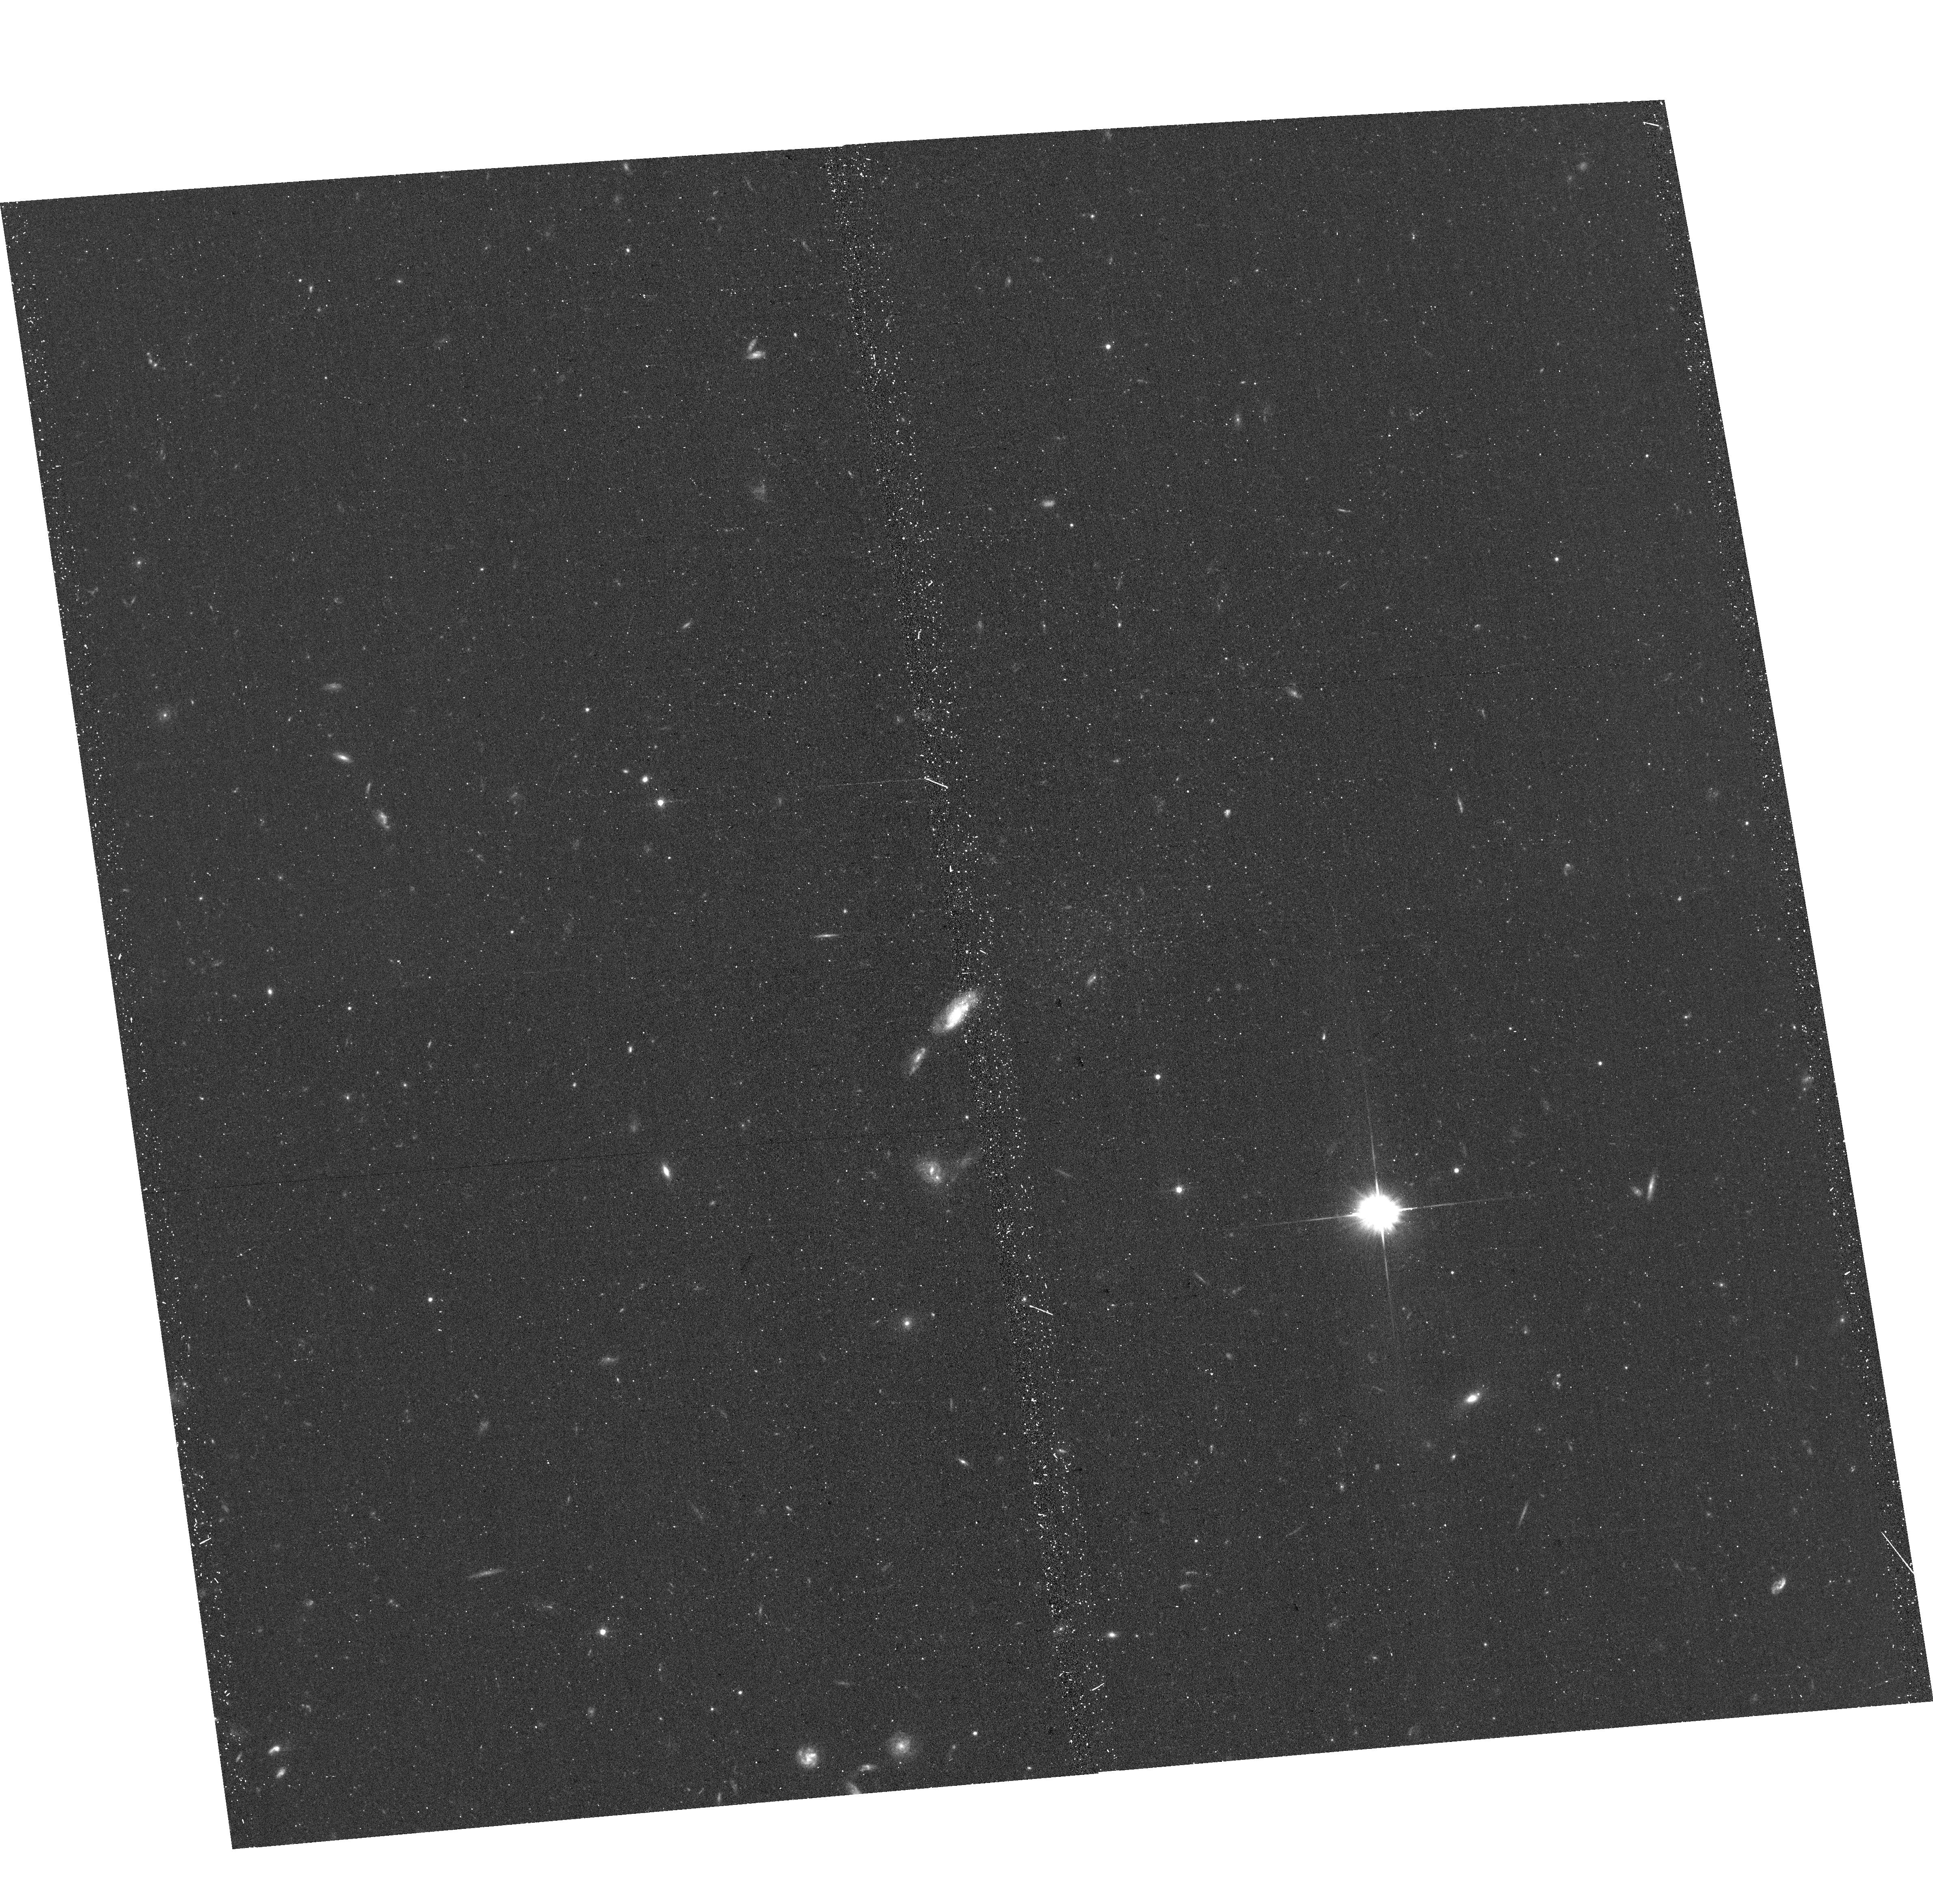
Target: OBJ-125206+221556. Instrument: ACS/WFC. Filter: F606W. Exposure: 17 min. Observation ID: hst_17158_42_acs_wfc_f606w_jez442

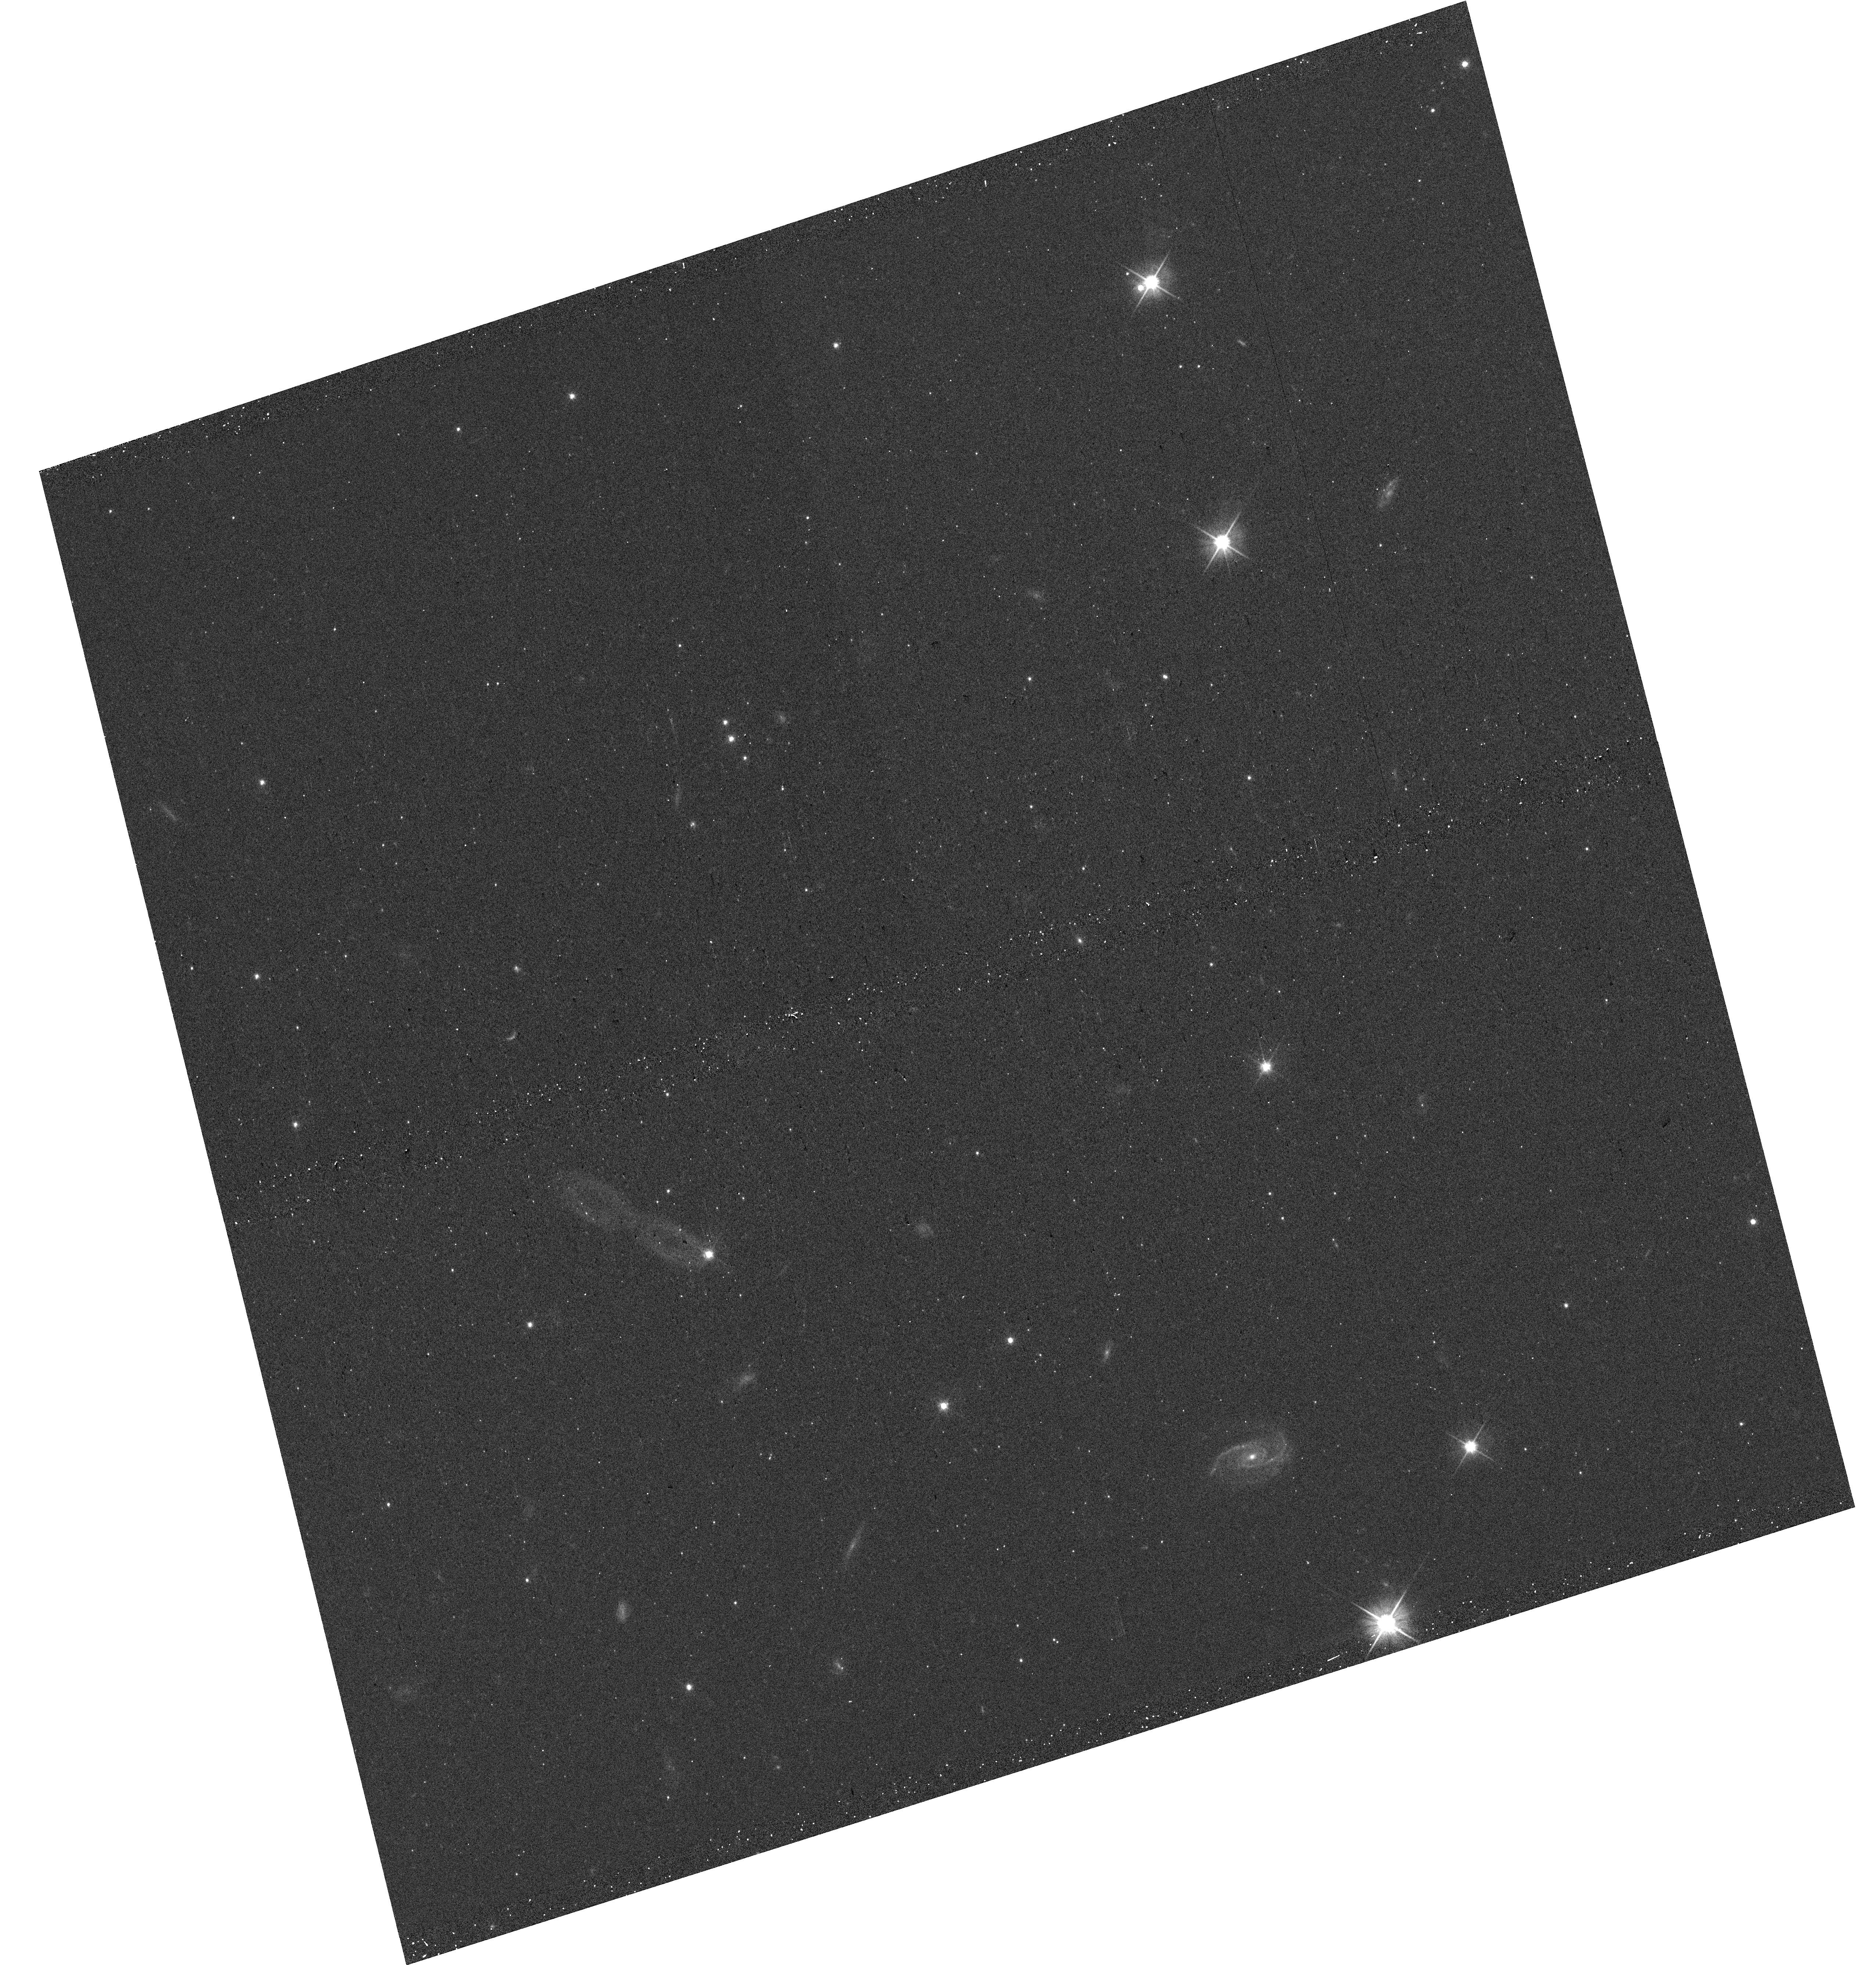
Target: OBJ-004300+435519. Instrument: WFC3/UVIS. Filter: F606W. Exposure: 5 min. Observation ID: hst_17158_50_wfc3_uvis_f606w_iez450

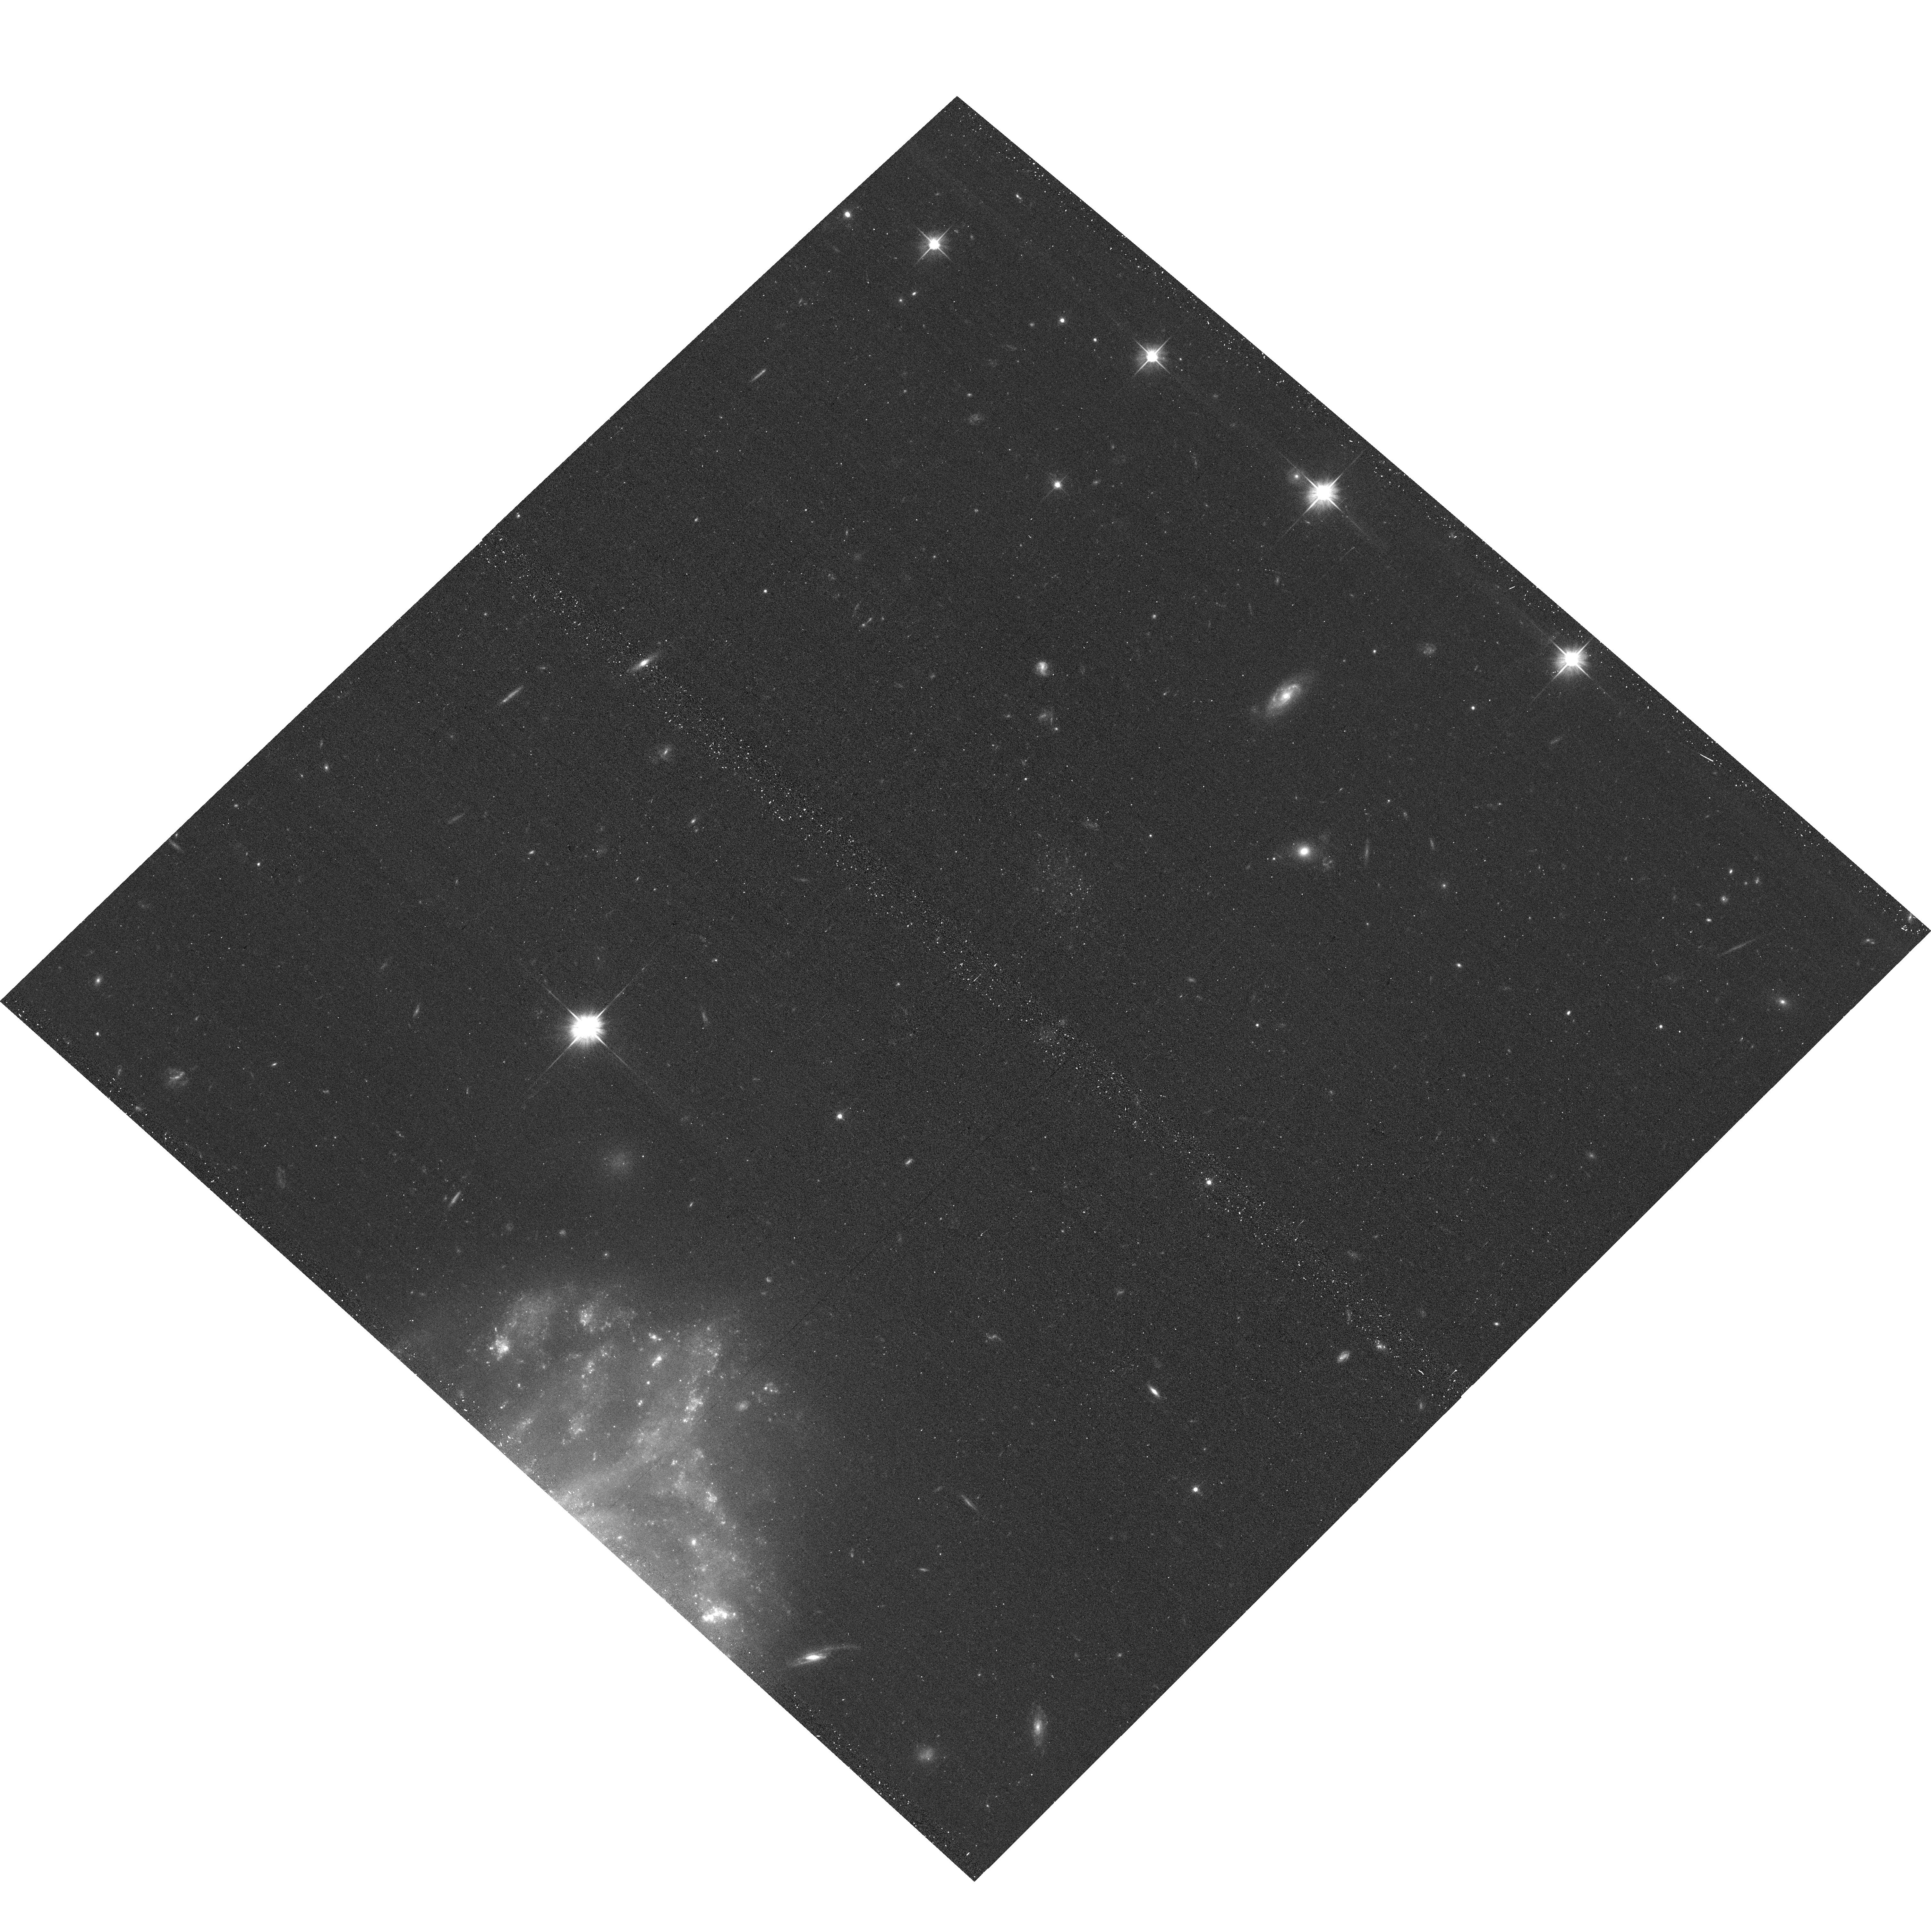
Target: M81-DWJ0954+6821. Instrument: ACS/WFC. Filter: F606W. Exposure: 14 min. Observation ID: hst_17158_14_acs_wfc_f606w_jez414

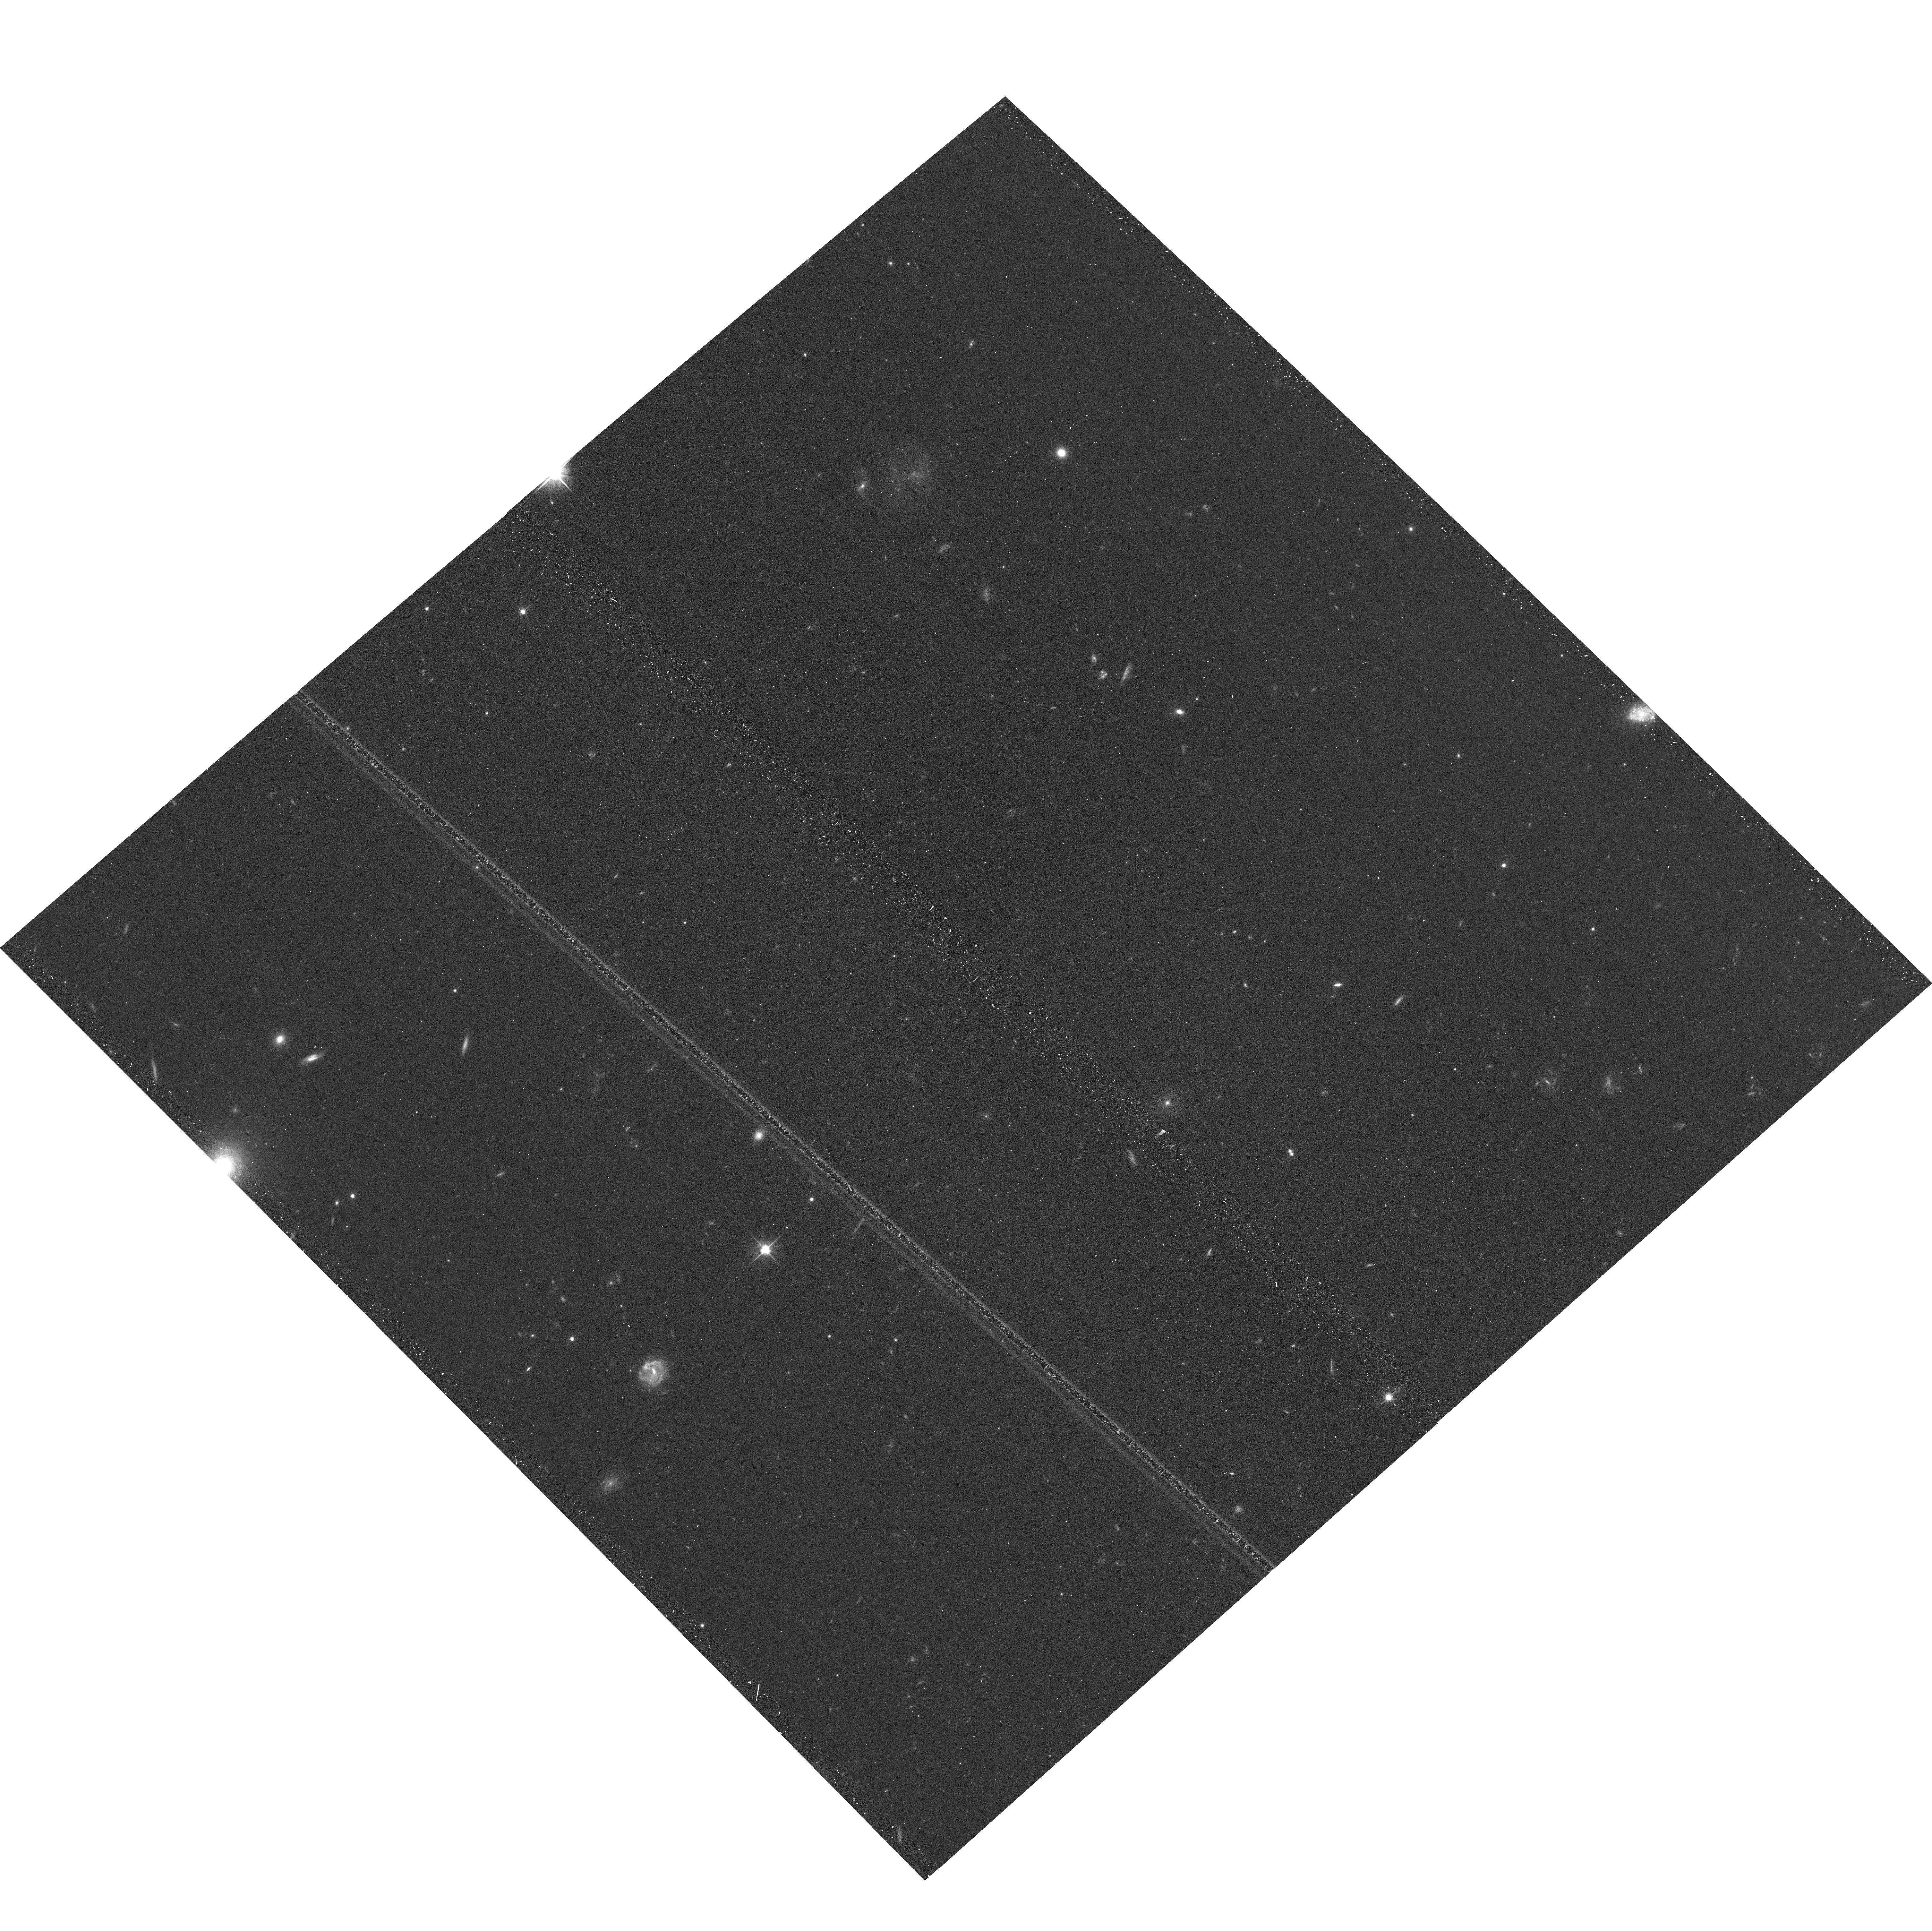
Target: M81-D1005+68. Instrument: ACS/WFC. Filter: F606W. Exposure: 13 min. Observation ID: hst_17158_11_acs_wfc_f606w_jez411

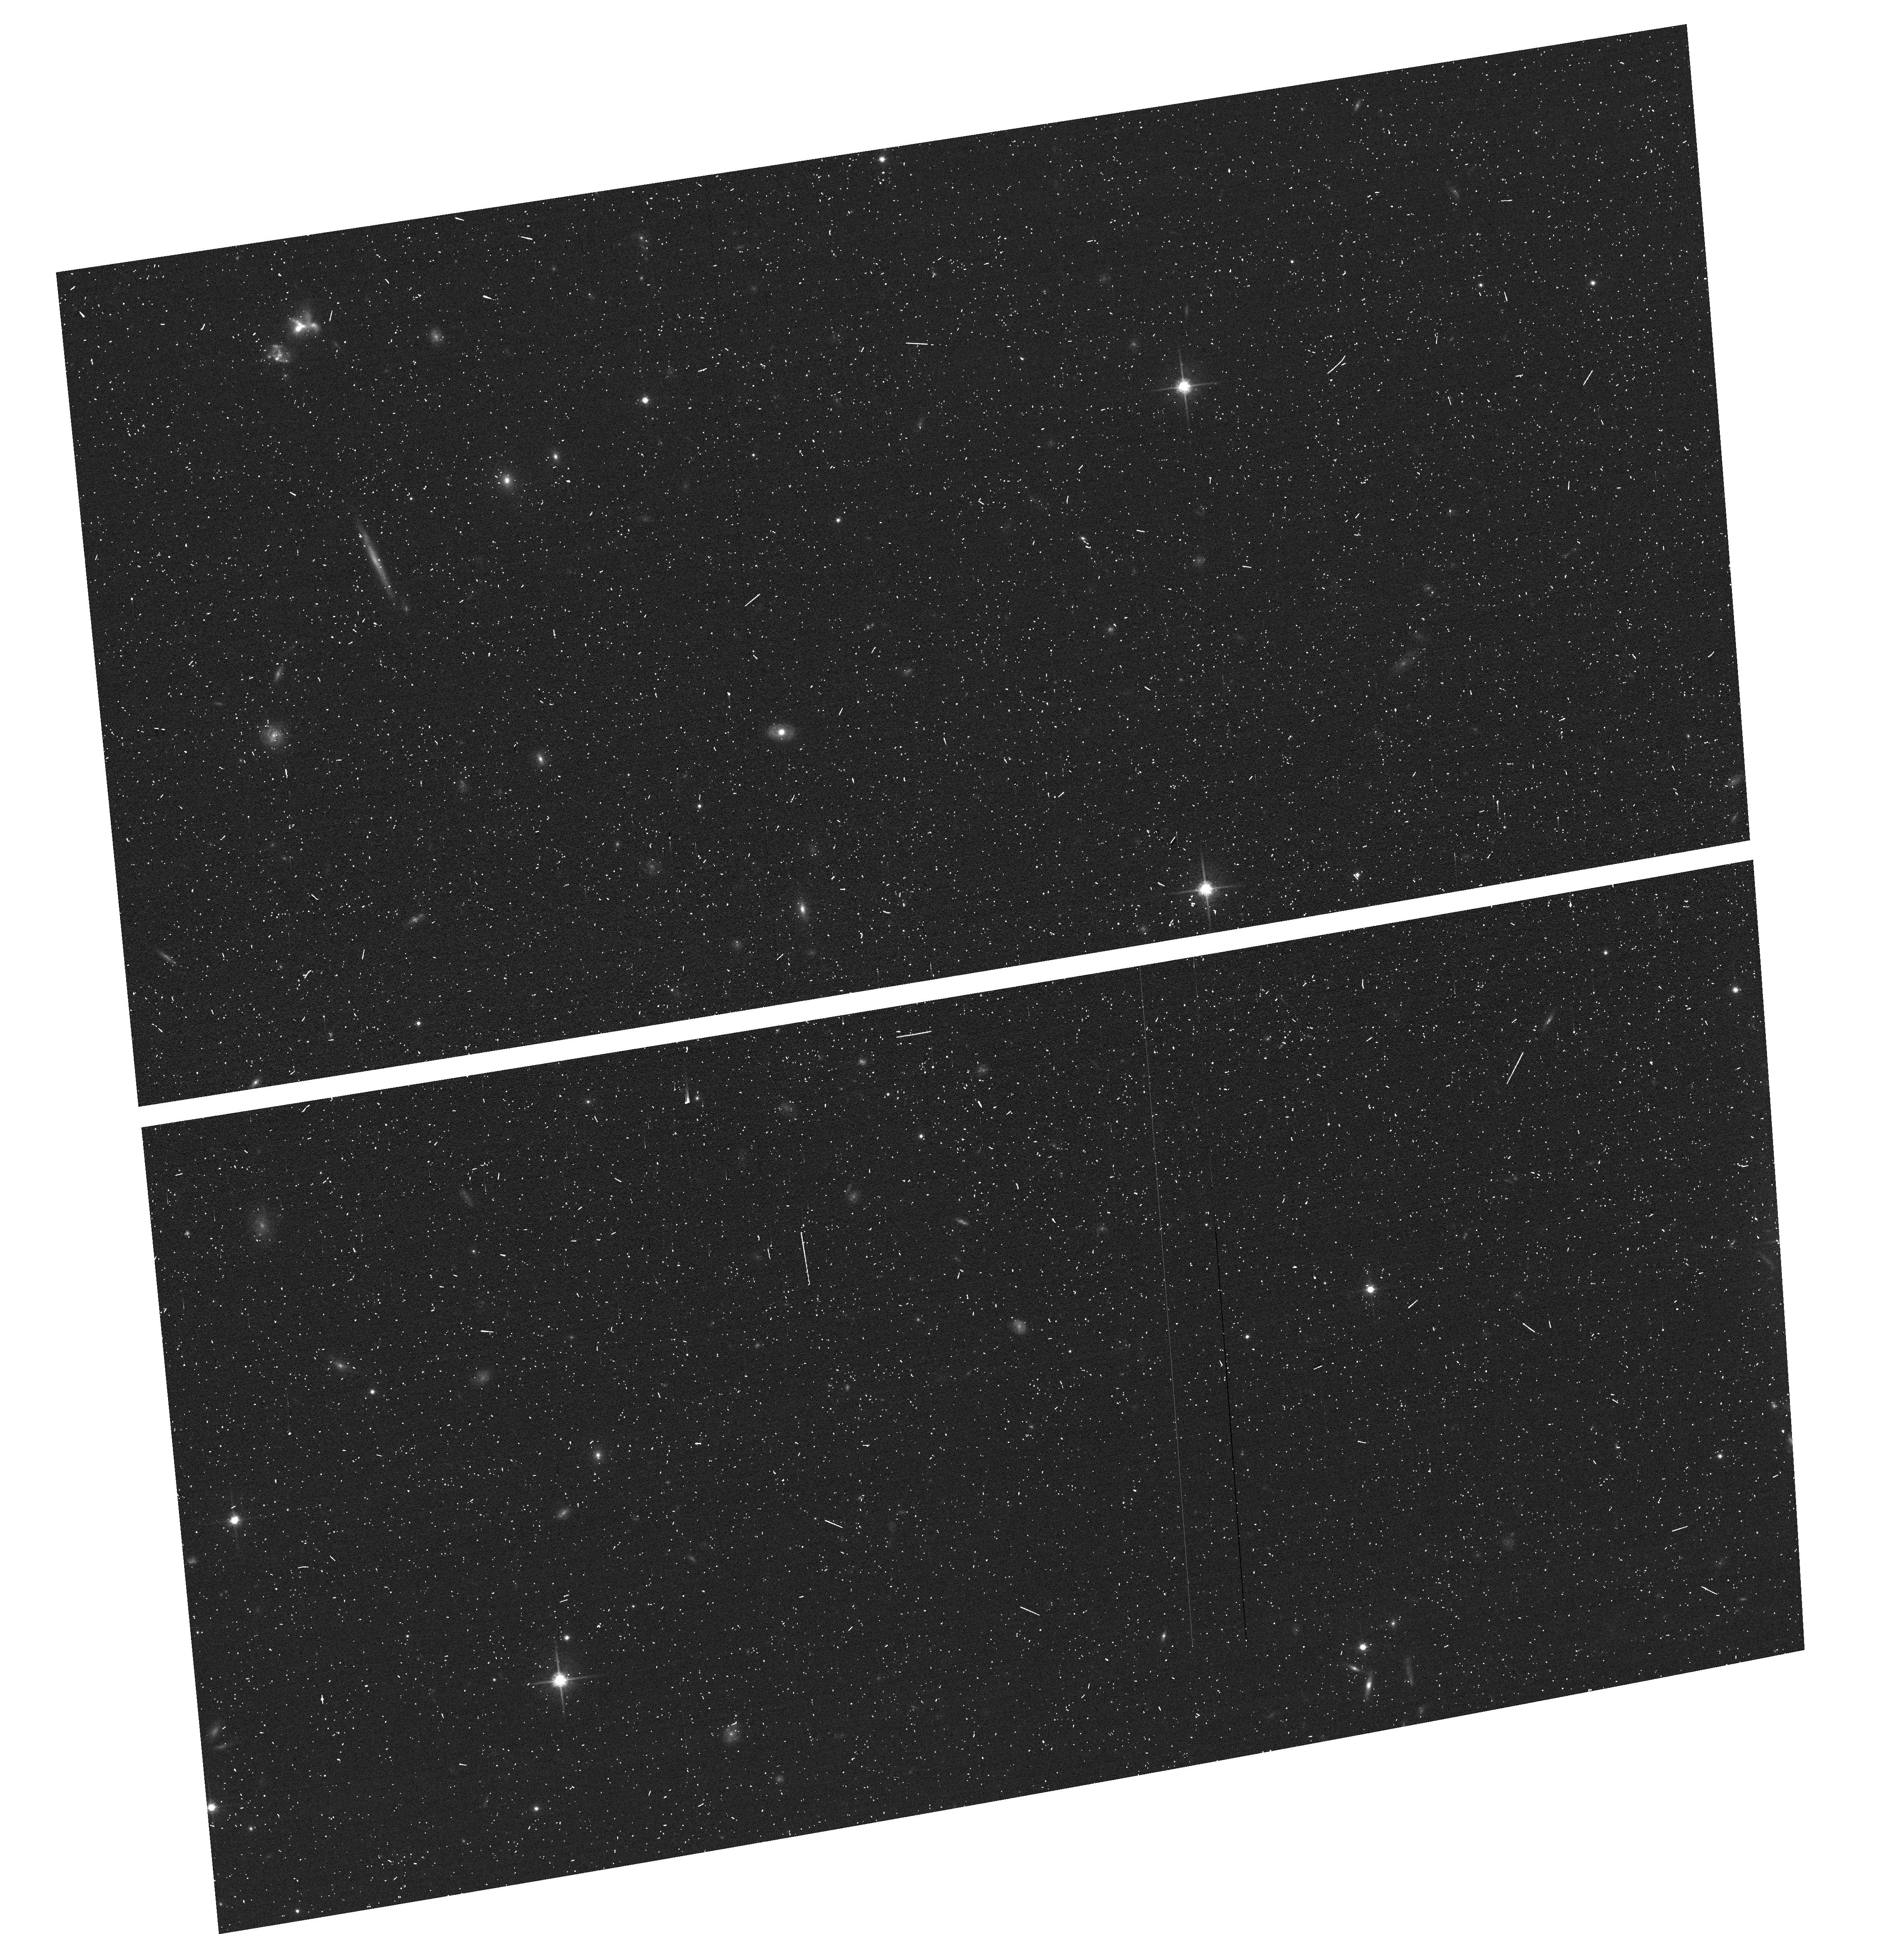
Target: OBJ-013718+305403. Instrument: ACS/WFC. Filter: F814W. Exposure: 6 min. Observation ID: hst_17158_55_acs_wfc_f814w_jez455

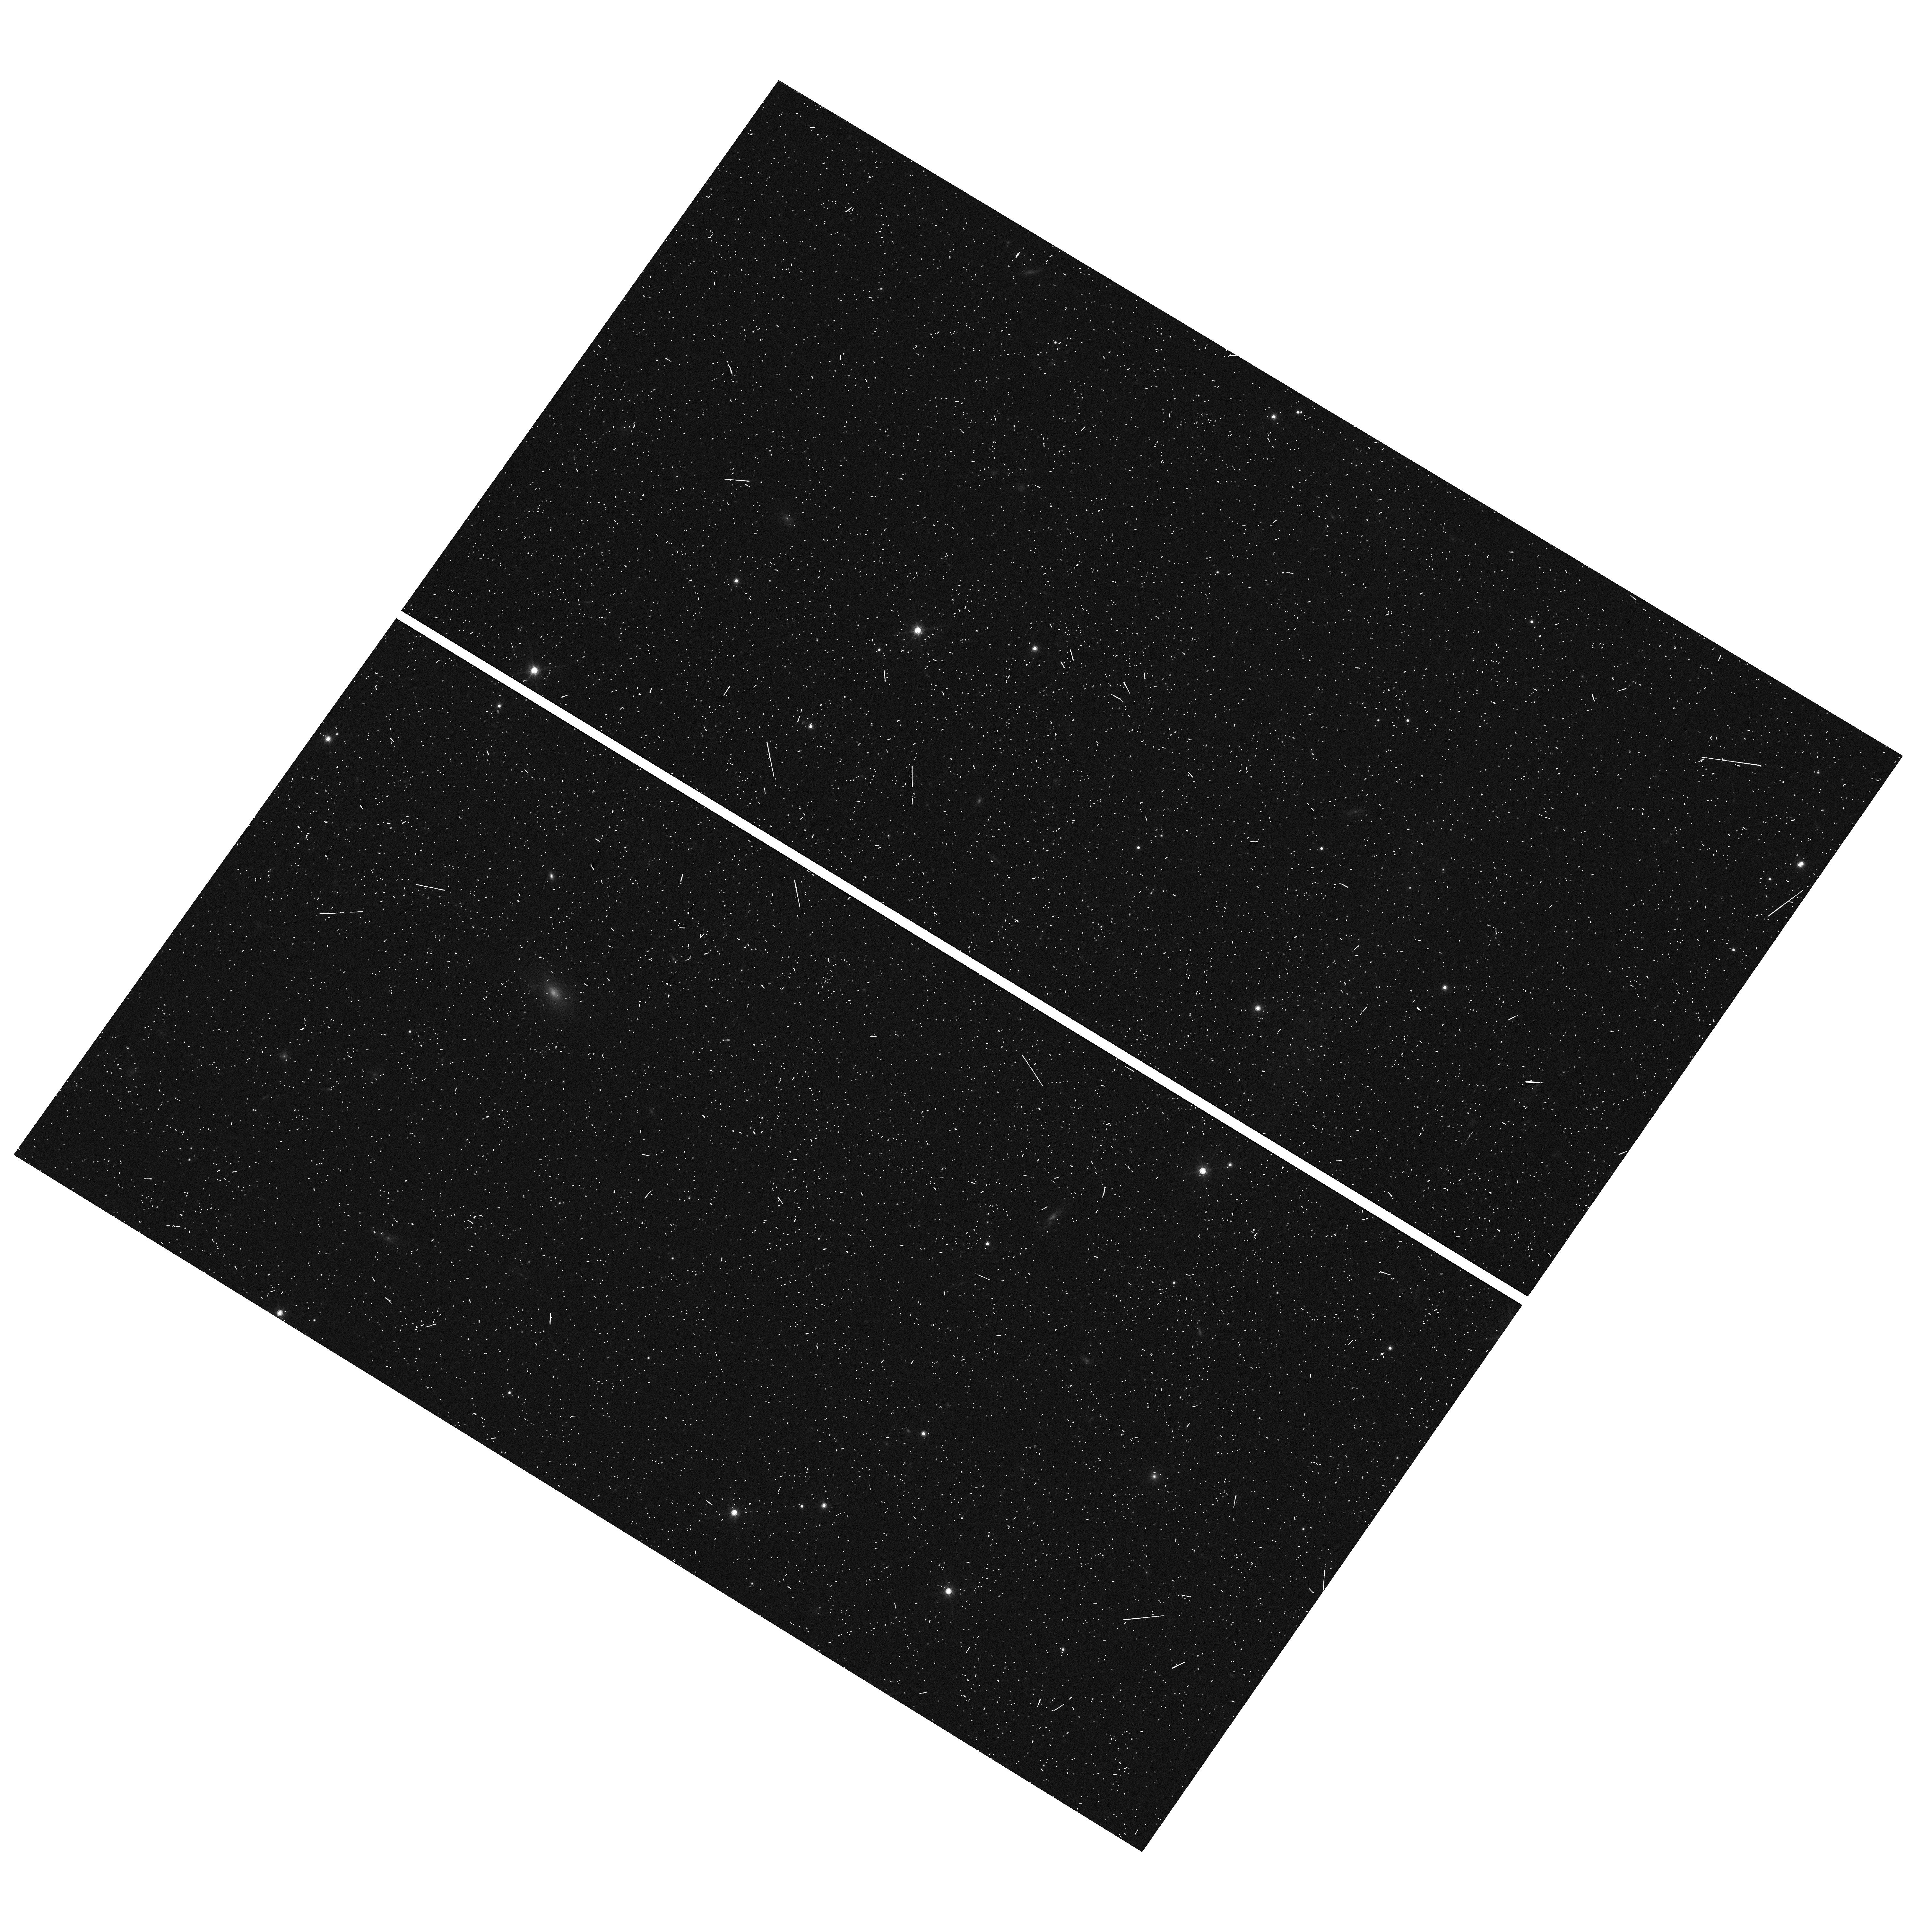
Target: OBJ-010507+414932. Instrument: WFC3/UVIS. Filter: F814W. Exposure: 6 min. Observation ID: hst_17158_49_wfc3_uvis_f814w_iez449

The lowest luminosity galaxy candidates ever discovered outside of the Milky Way (PI: Bell, Eric F.)

Faint dwarf galaxies are the observational bedrock of small-scale cosmology and galaxy formation. The faintest of these, the ultra-faint satellites of the Milky Way, are particularly informative: as they have formed so few stars, they are very sensitive to the details of dark matter properties, feedback and reionization. While many models have been tuned to reproduce the Milky Way's satellite population well, large variations between the luminosity functions of bright dwarfs in nearby groups coupled with theoretical expectations for variations in ultra-faint populations motivate searches for ultra-faint dwarfs in other groups. Recent advances in wide-field deep multi-band imaging, star-galaxy separation and dwarf candidate search techniques place us in a position to explore this issue on a statistical footing. Sufficient data exists in five nearby galaxy groups: M31, M81, M64, M83 and M94. We have identified 55 faint and ultra-faint satellite candidates using criteria designed to be as selective and restrictive as possible, while recovering artificial galaxies 3-10x deeper than current limits in these groups. We request 55 SNAPs with ACS and WFC3 in parallel (for local 'background' estimation and legacy stellar halo science) to confirm a subset of this statistical sample. This program will confirm the faintest ever galaxy found outside the Milky Way, will allow measurement of their luminosities and sizes, will provide deep enough color-magnitude diagrams to constrain distance, metallicity and young stellar populations, and will propel robust Local Volume ultra-faint galaxy searches on an industrial scale with next-generation facilities like the Vera Rubin Observatory.